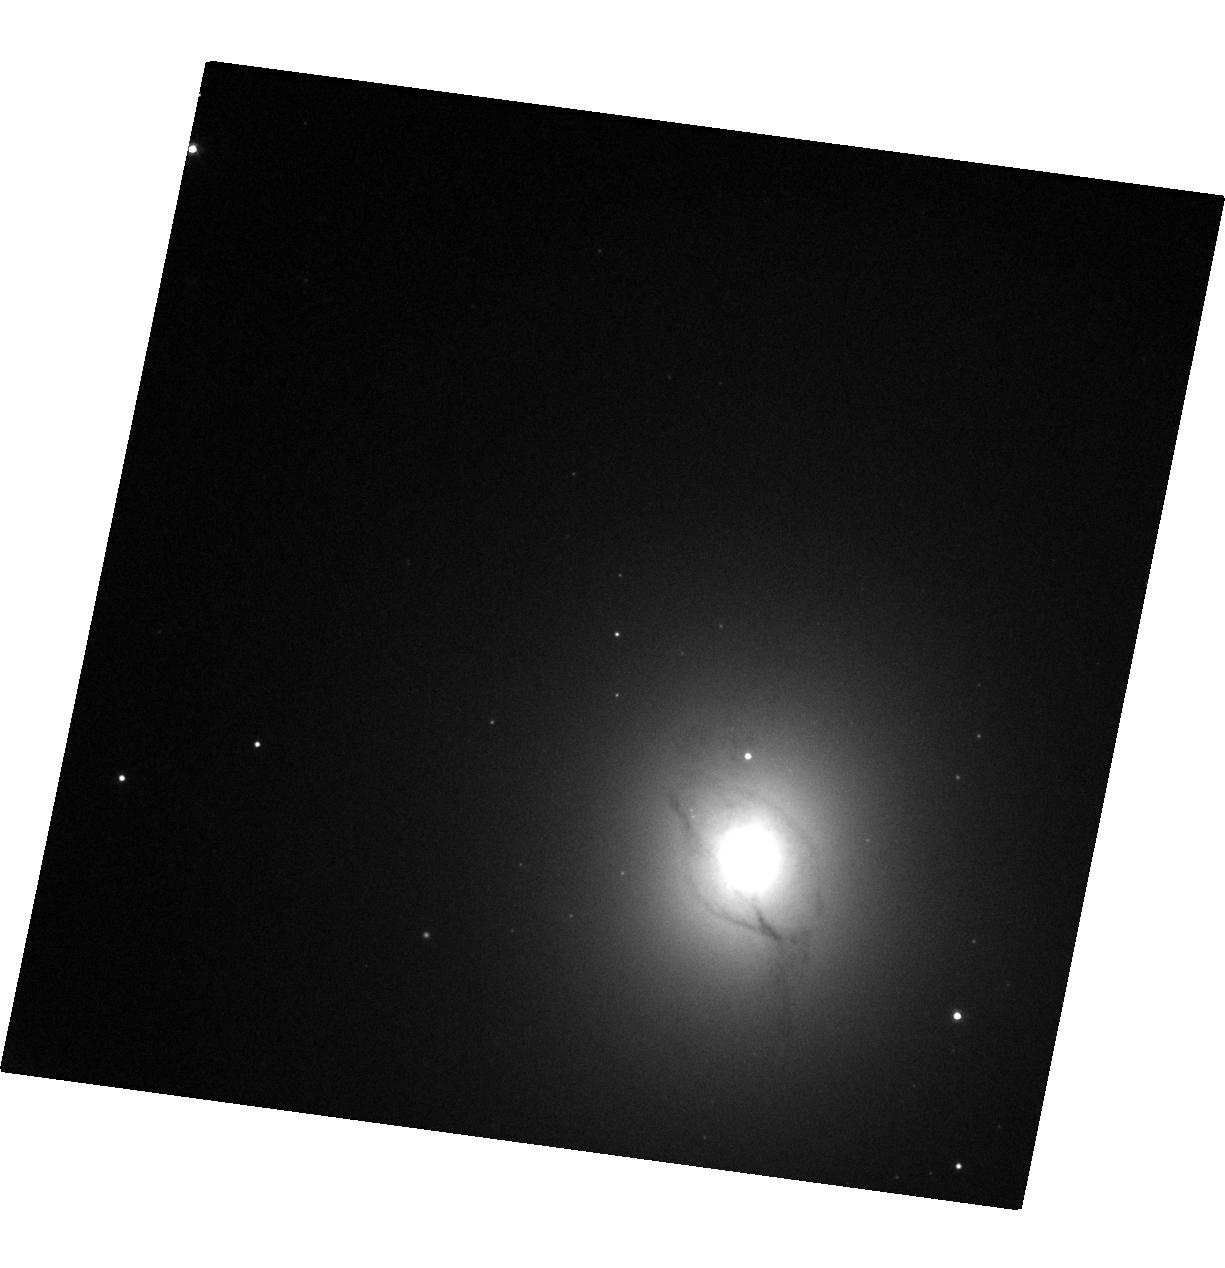
Target: SHORT-GRB
Instrument: WFC3/UVIS
Filter: F606W
Exposure: 8 min
Observation ID: hst_14850_01_wfc3_uvis_f606w_idd001

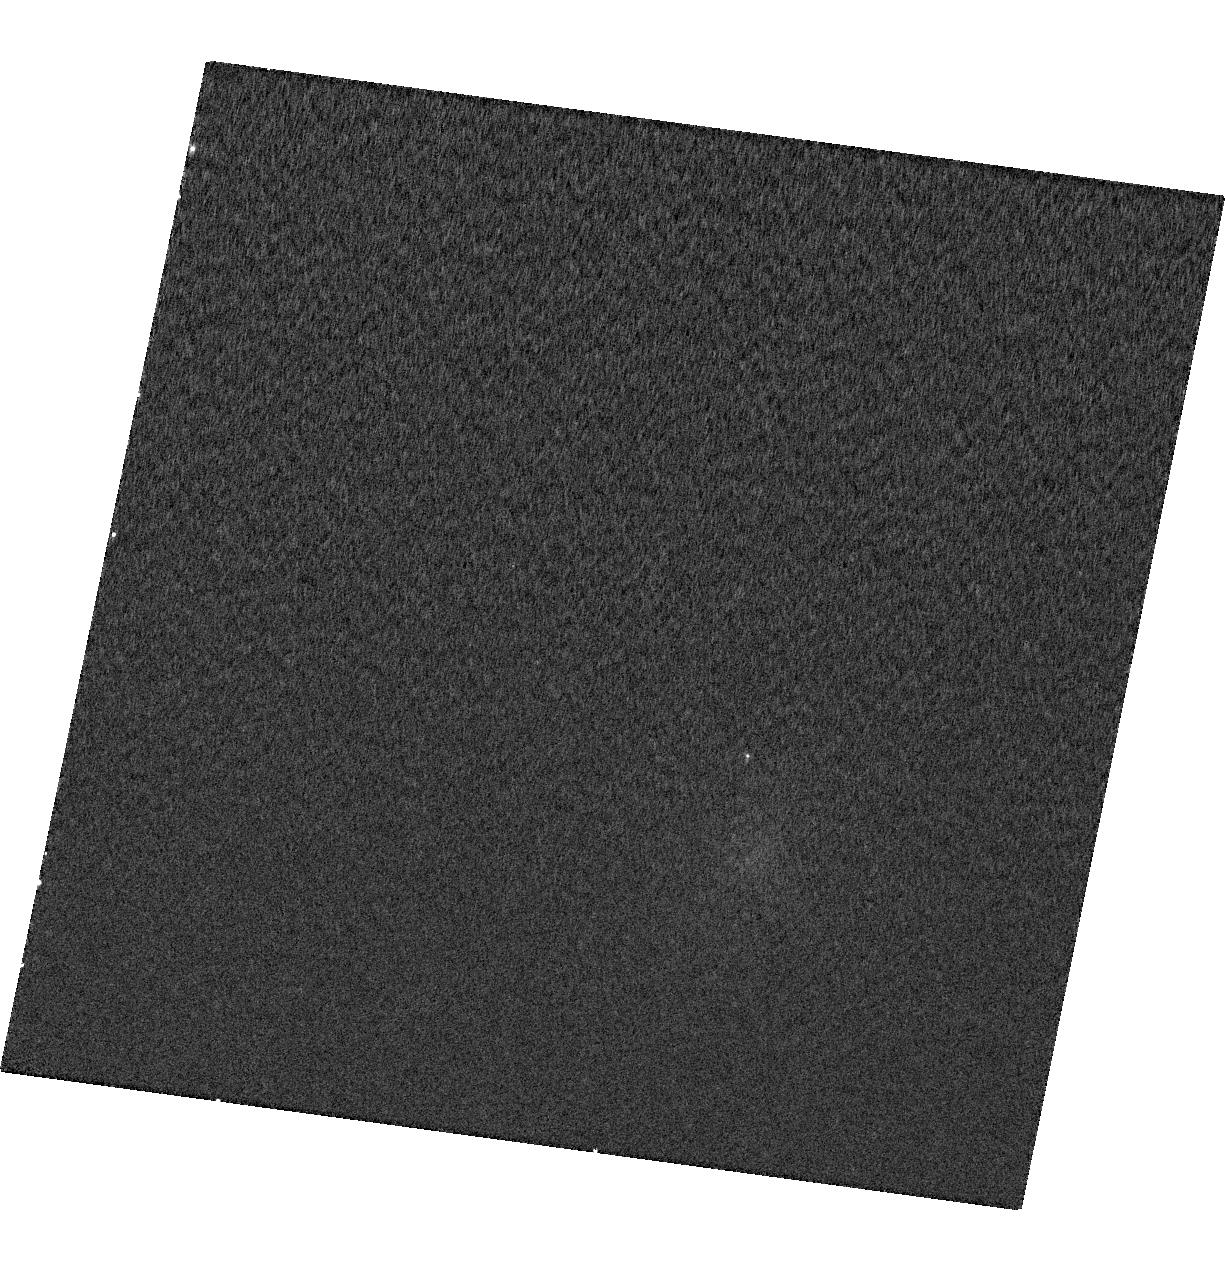
Target: SHORT-GRB
Instrument: WFC3/UVIS
Filter: F275W
Exposure: 10 min
Observation ID: hst_14850_01_wfc3_uvis_f275w_idd001

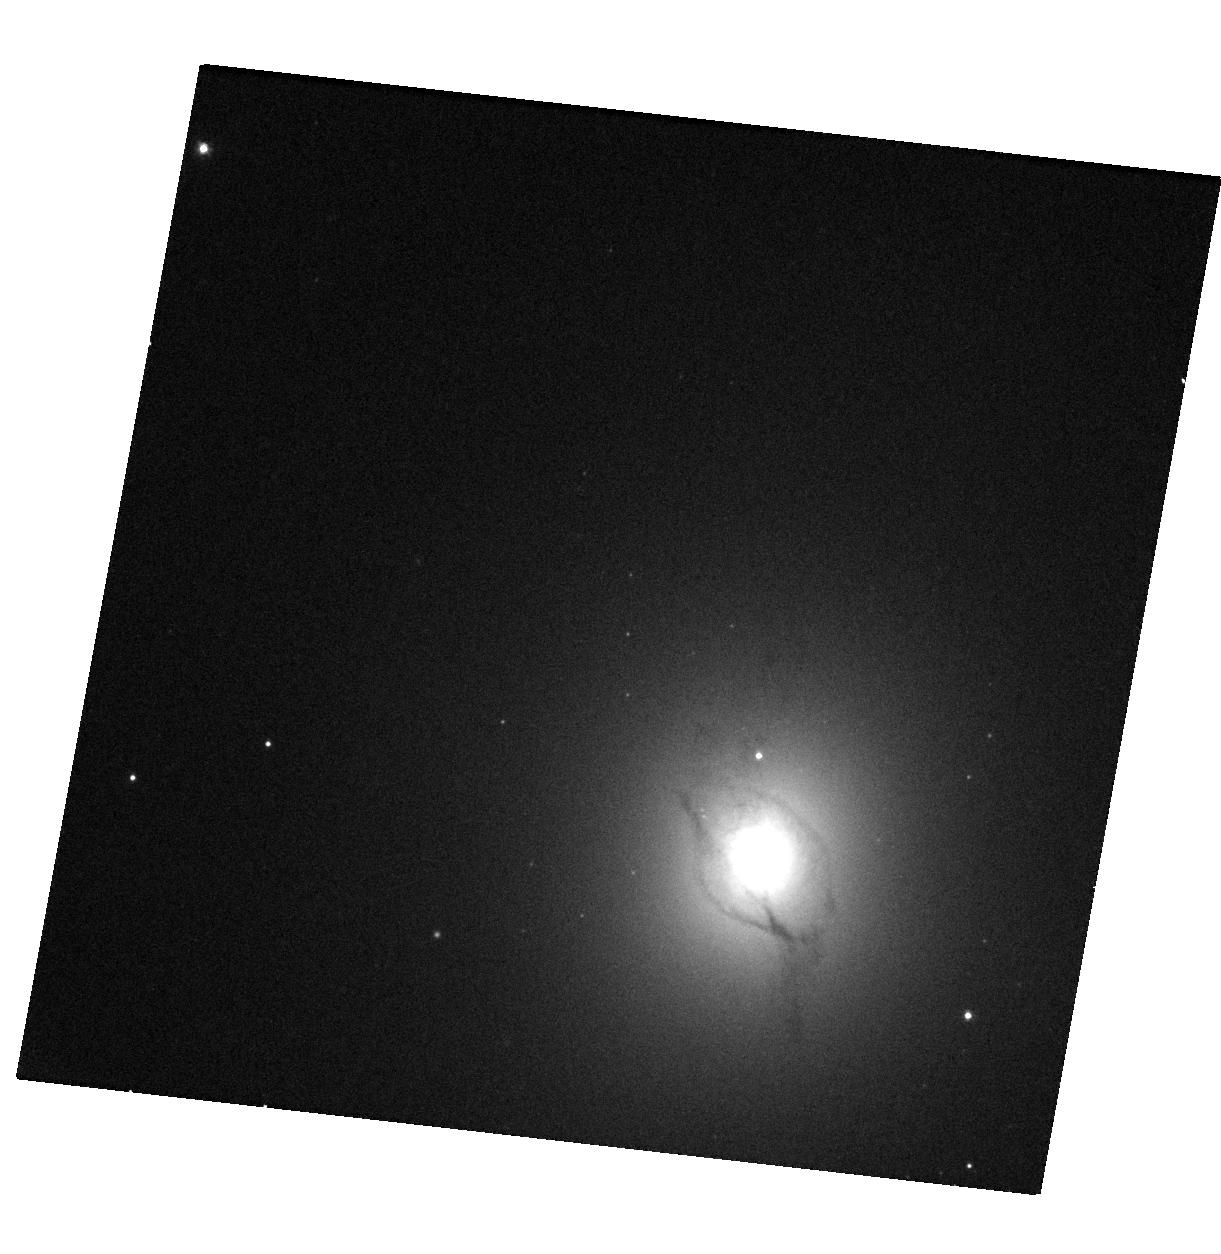
Target: SHORT-GRB
Instrument: WFC3/UVIS
Filter: F475W
Exposure: 9 min
Observation ID: hst_14850_04_wfc3_uvis_f475w_idd004

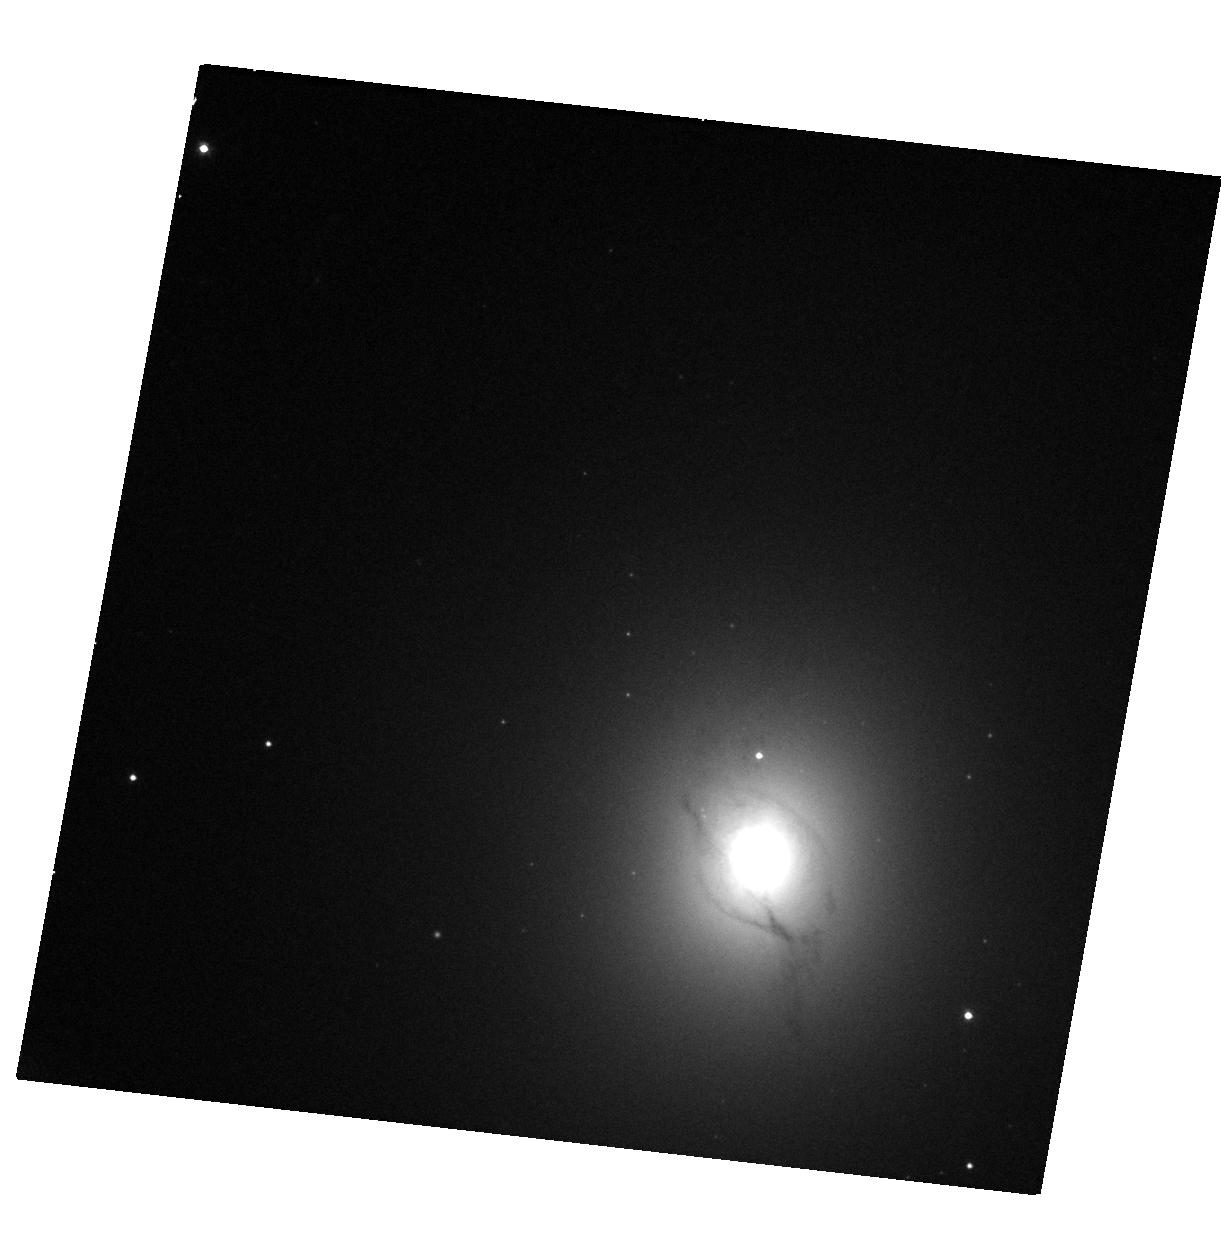
Target: SHORT-GRB
Instrument: WFC3/UVIS
Filter: F606W
Exposure: 7 min
Observation ID: hst_14850_04_wfc3_uvis_f606w_idd004

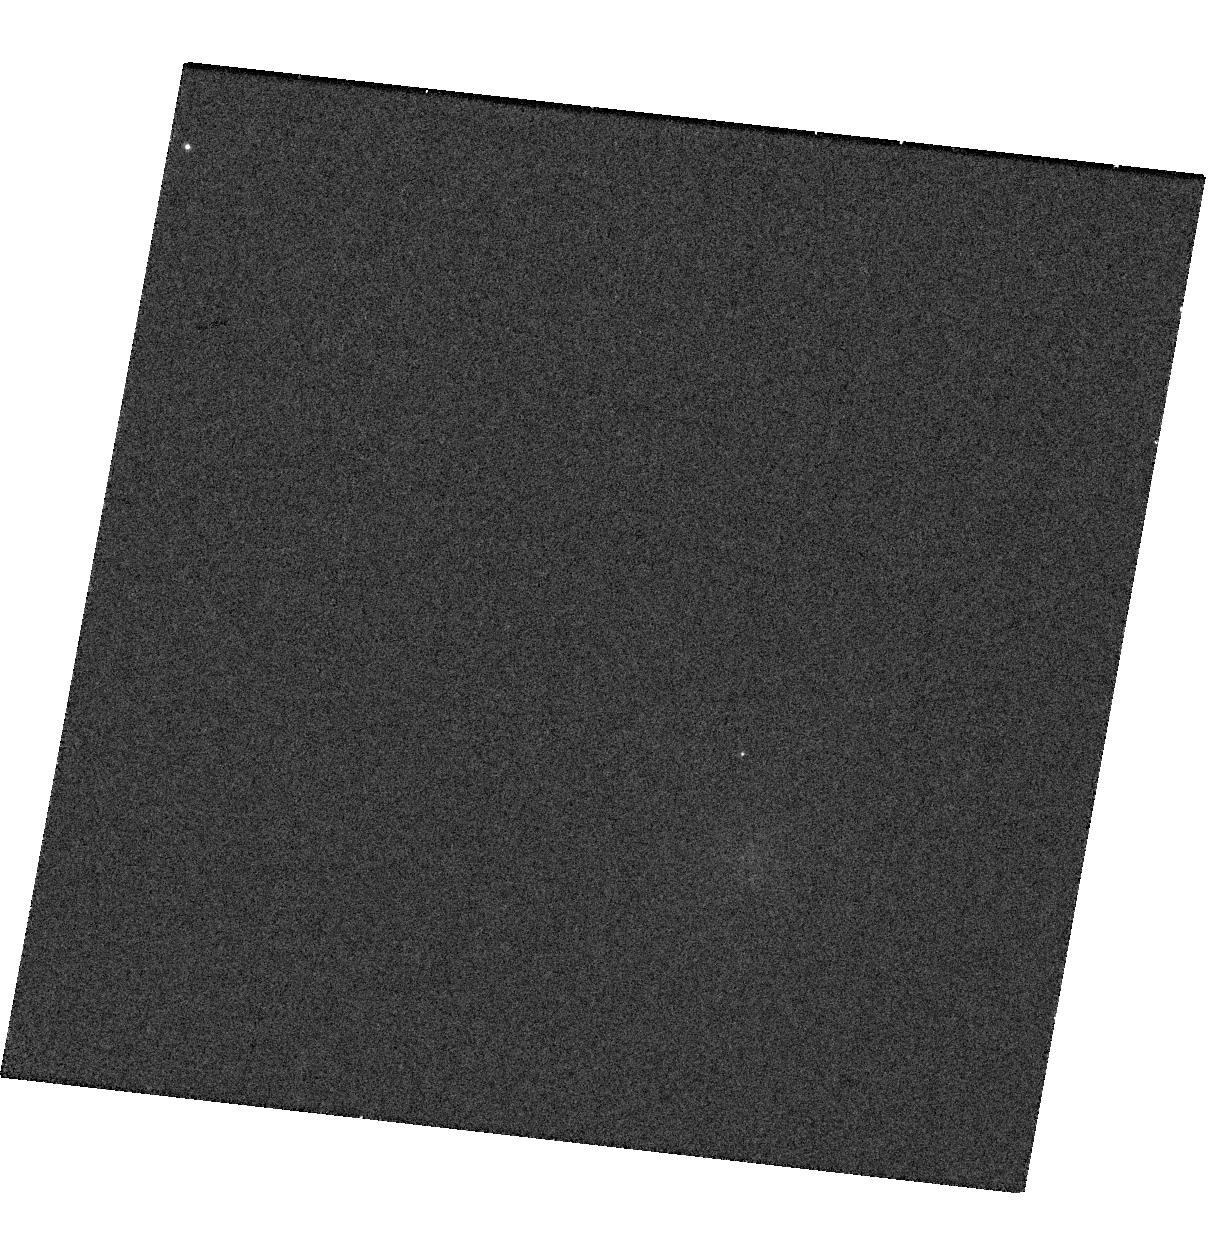
Target: SHORT-GRB
Instrument: WFC3/UVIS
Filter: F275W
Exposure: 10 min
Observation ID: hst_14850_04_wfc3_uvis_f275w_idd004

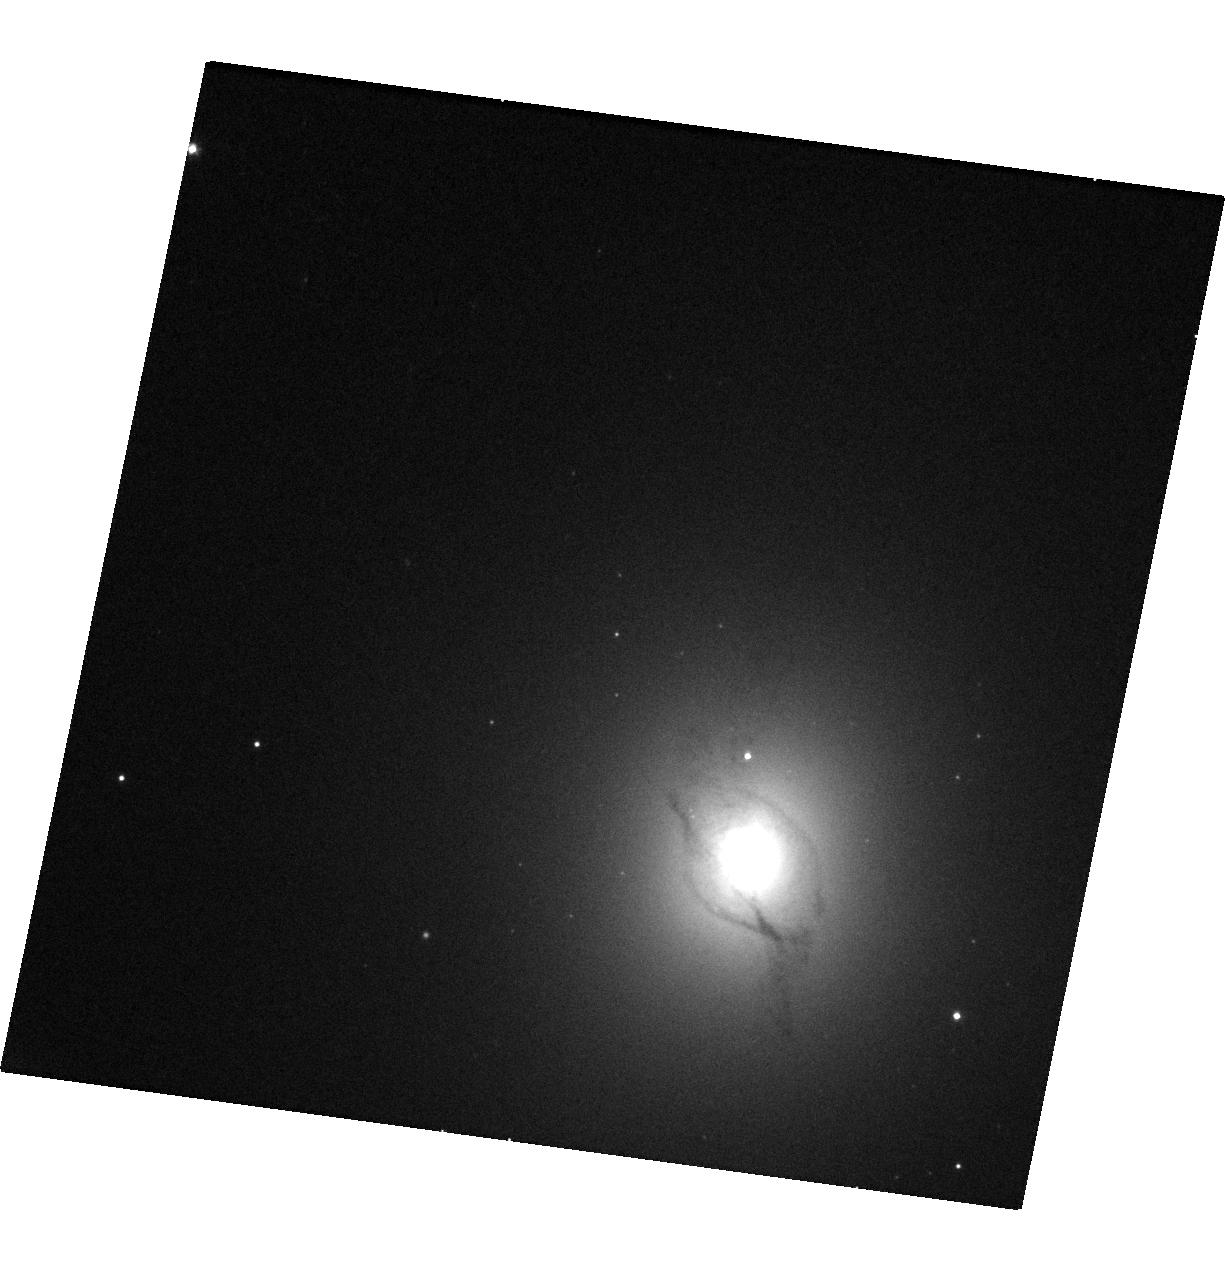
Target: SHORT-GRB
Instrument: WFC3/UVIS
Filter: F475W
Exposure: 9 min
Observation ID: hst_14850_01_wfc3_uvis_f475w_idd001

Identify the signature of neutron star mergers through rapid Chandra/Hubble observations of a short GRB (PI: Troja, Eleonora)

The afterglow of some short GRBs displays a late-time rebrightening, visible a few days after the gamma-ray burst. Recent HST observations provided tantalizing evidence that such late-time bump could be explained as the emergence of the underlying kilonova emission. This would represent the incontrovertible signature of a neutron star merger, and the first direct link between short GRBs and their progenitors. Here we ask for a rapid and deep Chandra/HST follow-up observation of a short duration GRB in order to detect the expected kilonova bump, and to constrain the origin of the observed emission. Multi-band observations, and in particular X-rays, are critical to pin down the nature of the observed rebrightening, and to distinguish it from the standard afterglow emission.